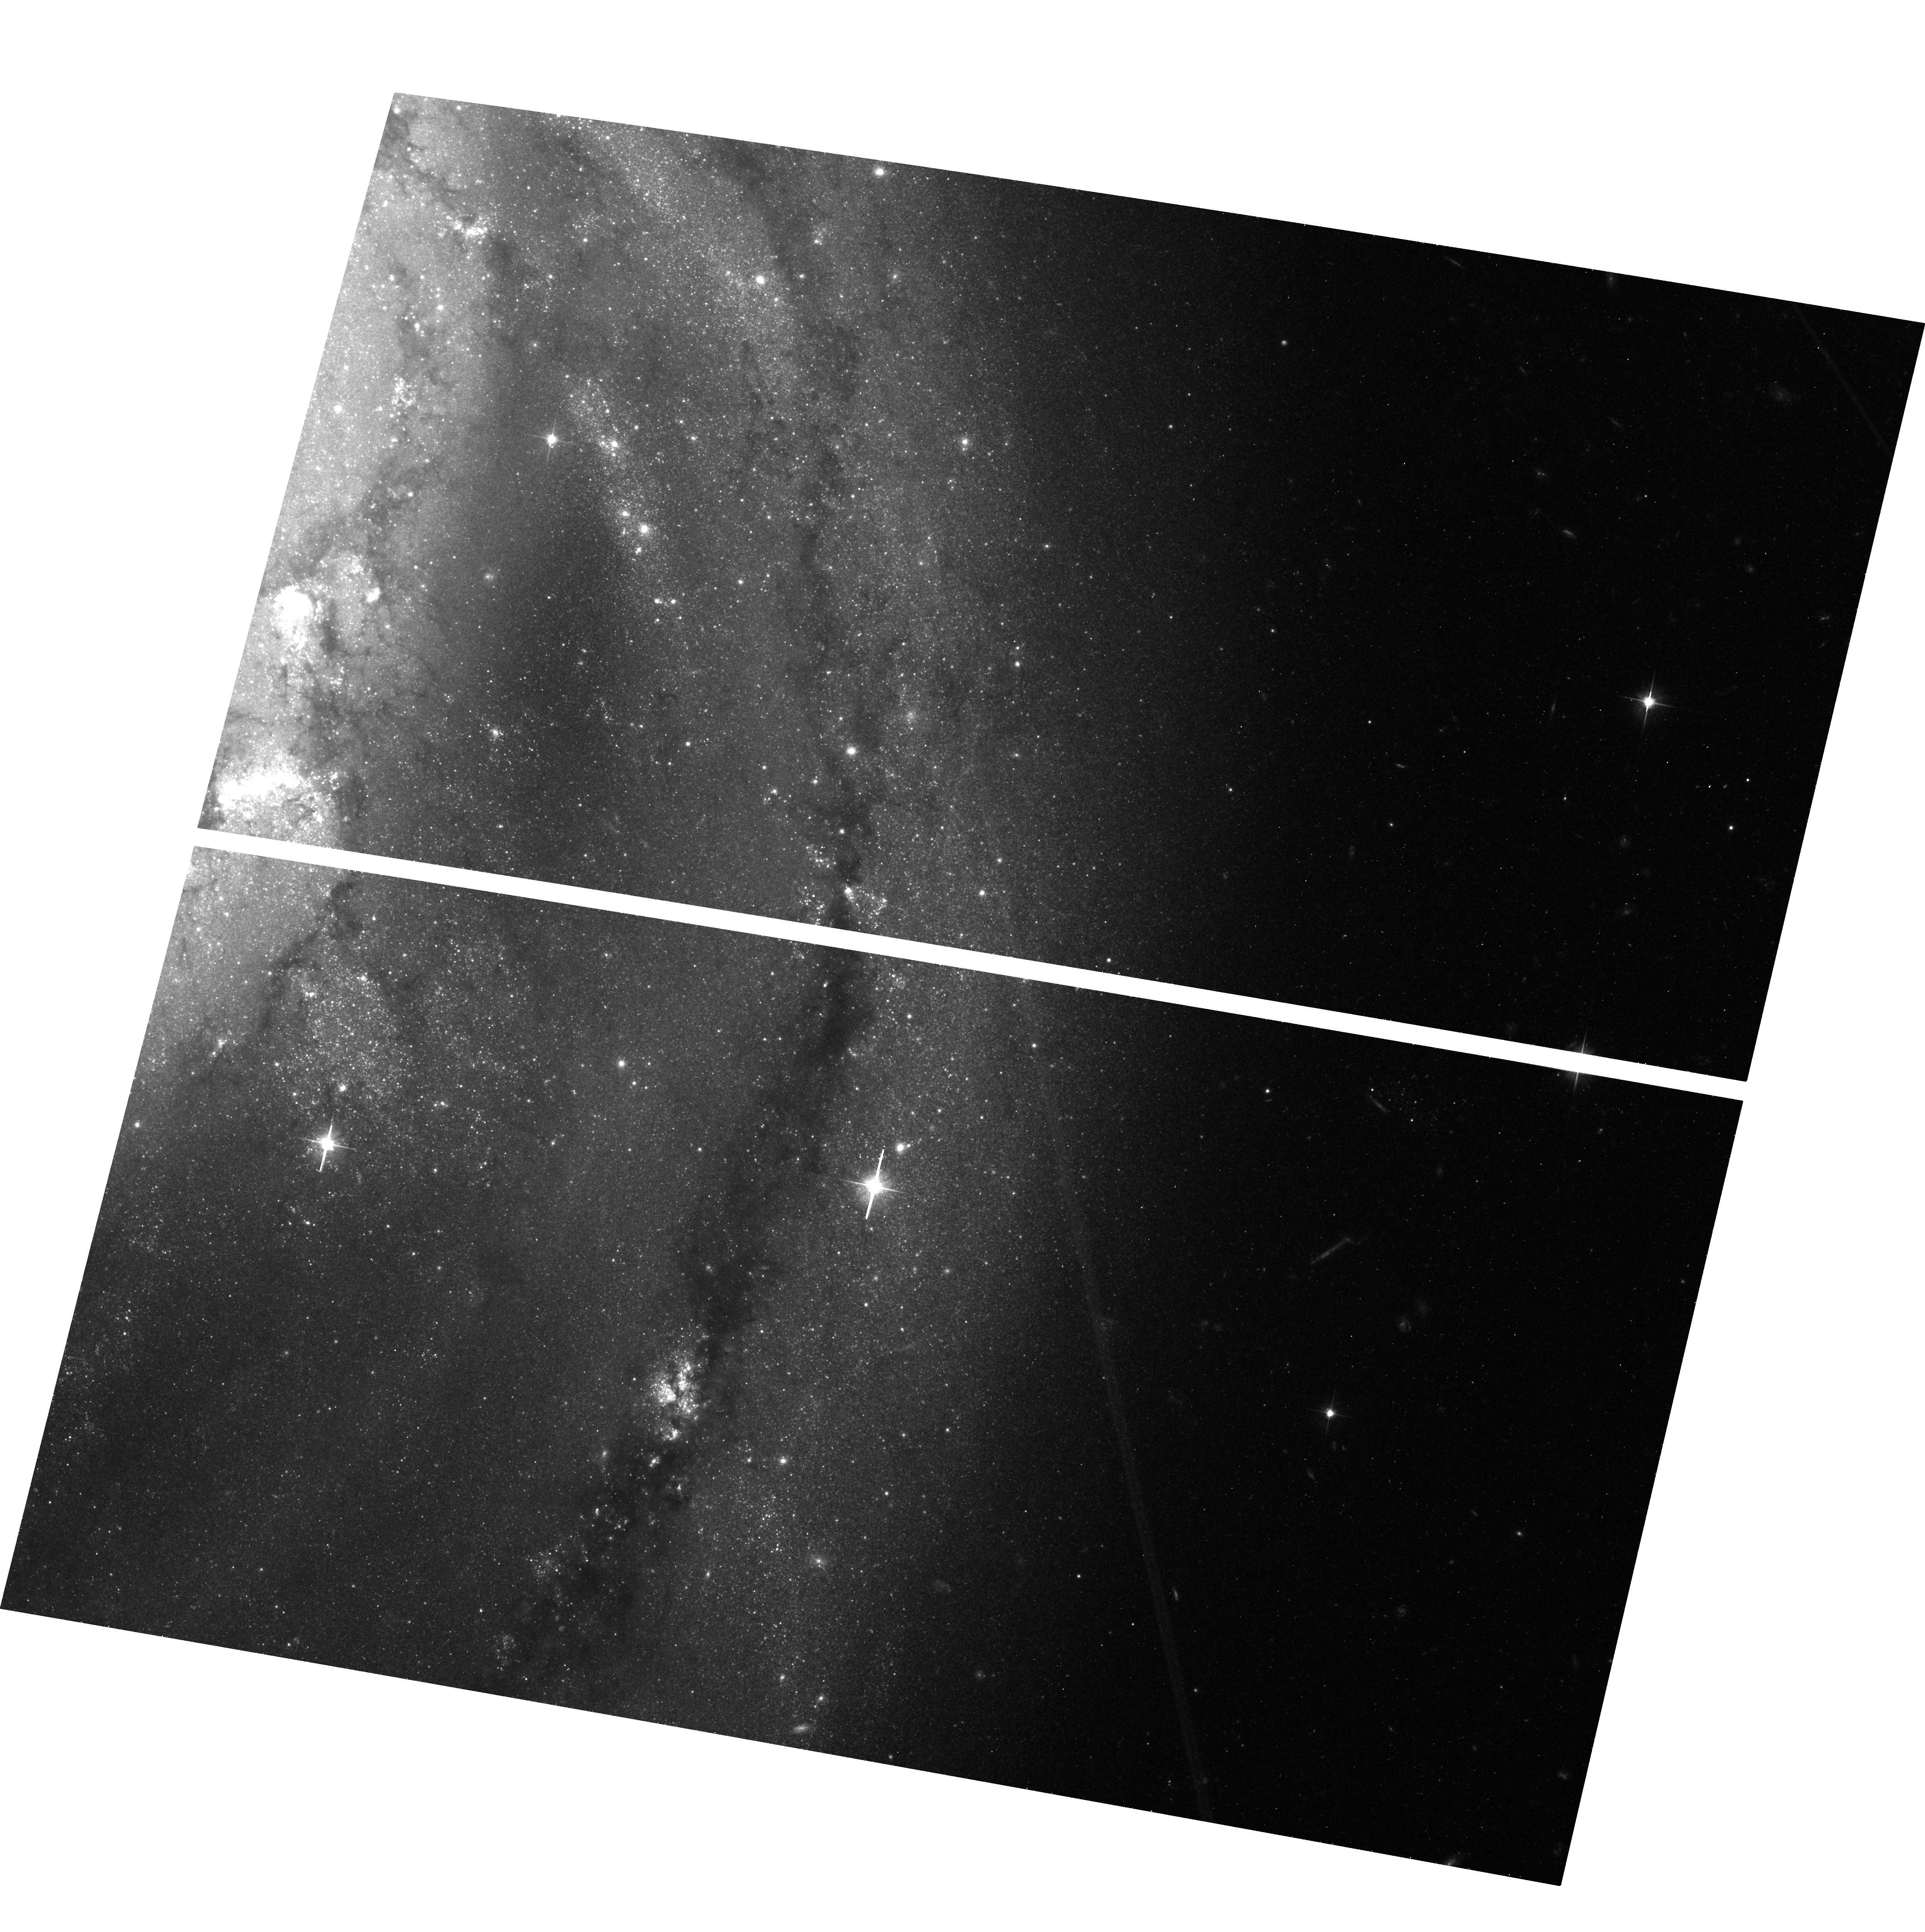
Target: M-51. Instrument: ACS/WFC. Filter: F606W. Exposure: 45 min. Observation ID: hst_13804_06_acs_wfc_f606w_jcmx06

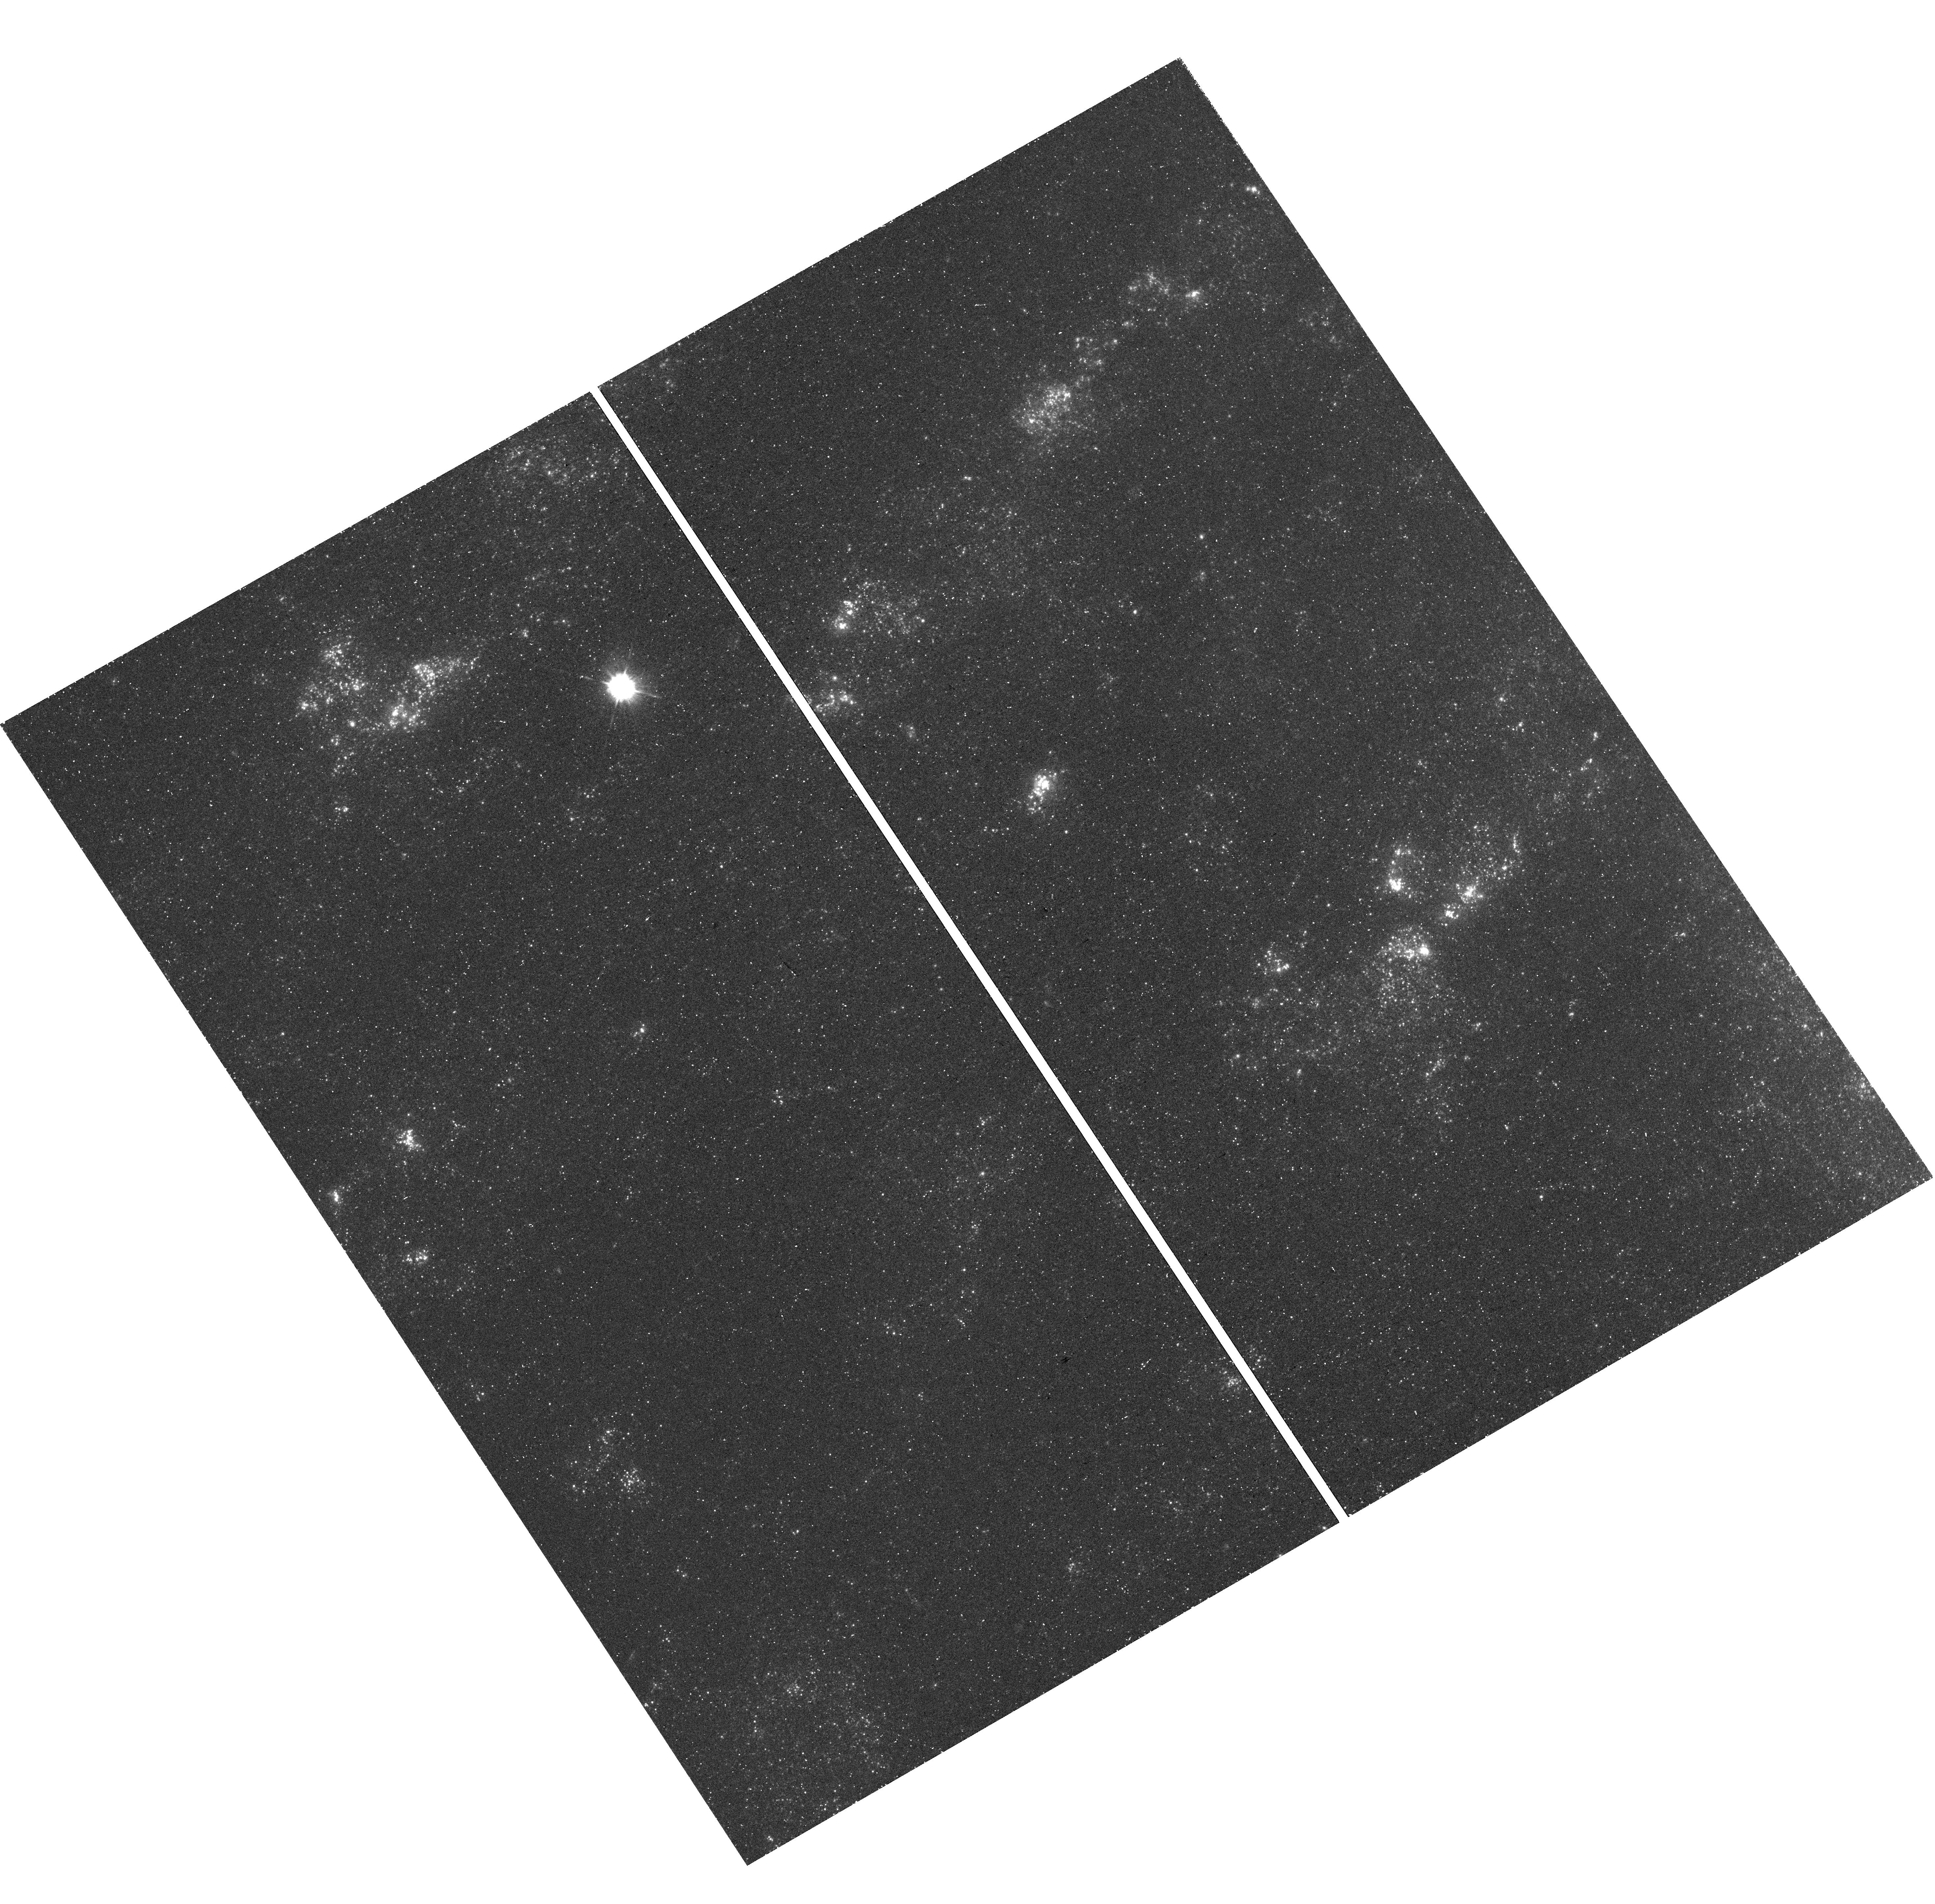
Target: field at RA 24.228°, Dec 15.764°. Instrument: WFC3/UVIS. Filter: F336W. Exposure: 46 min. Observation ID: hst_13804_01_wfc3_uvis_f336w_icmx01

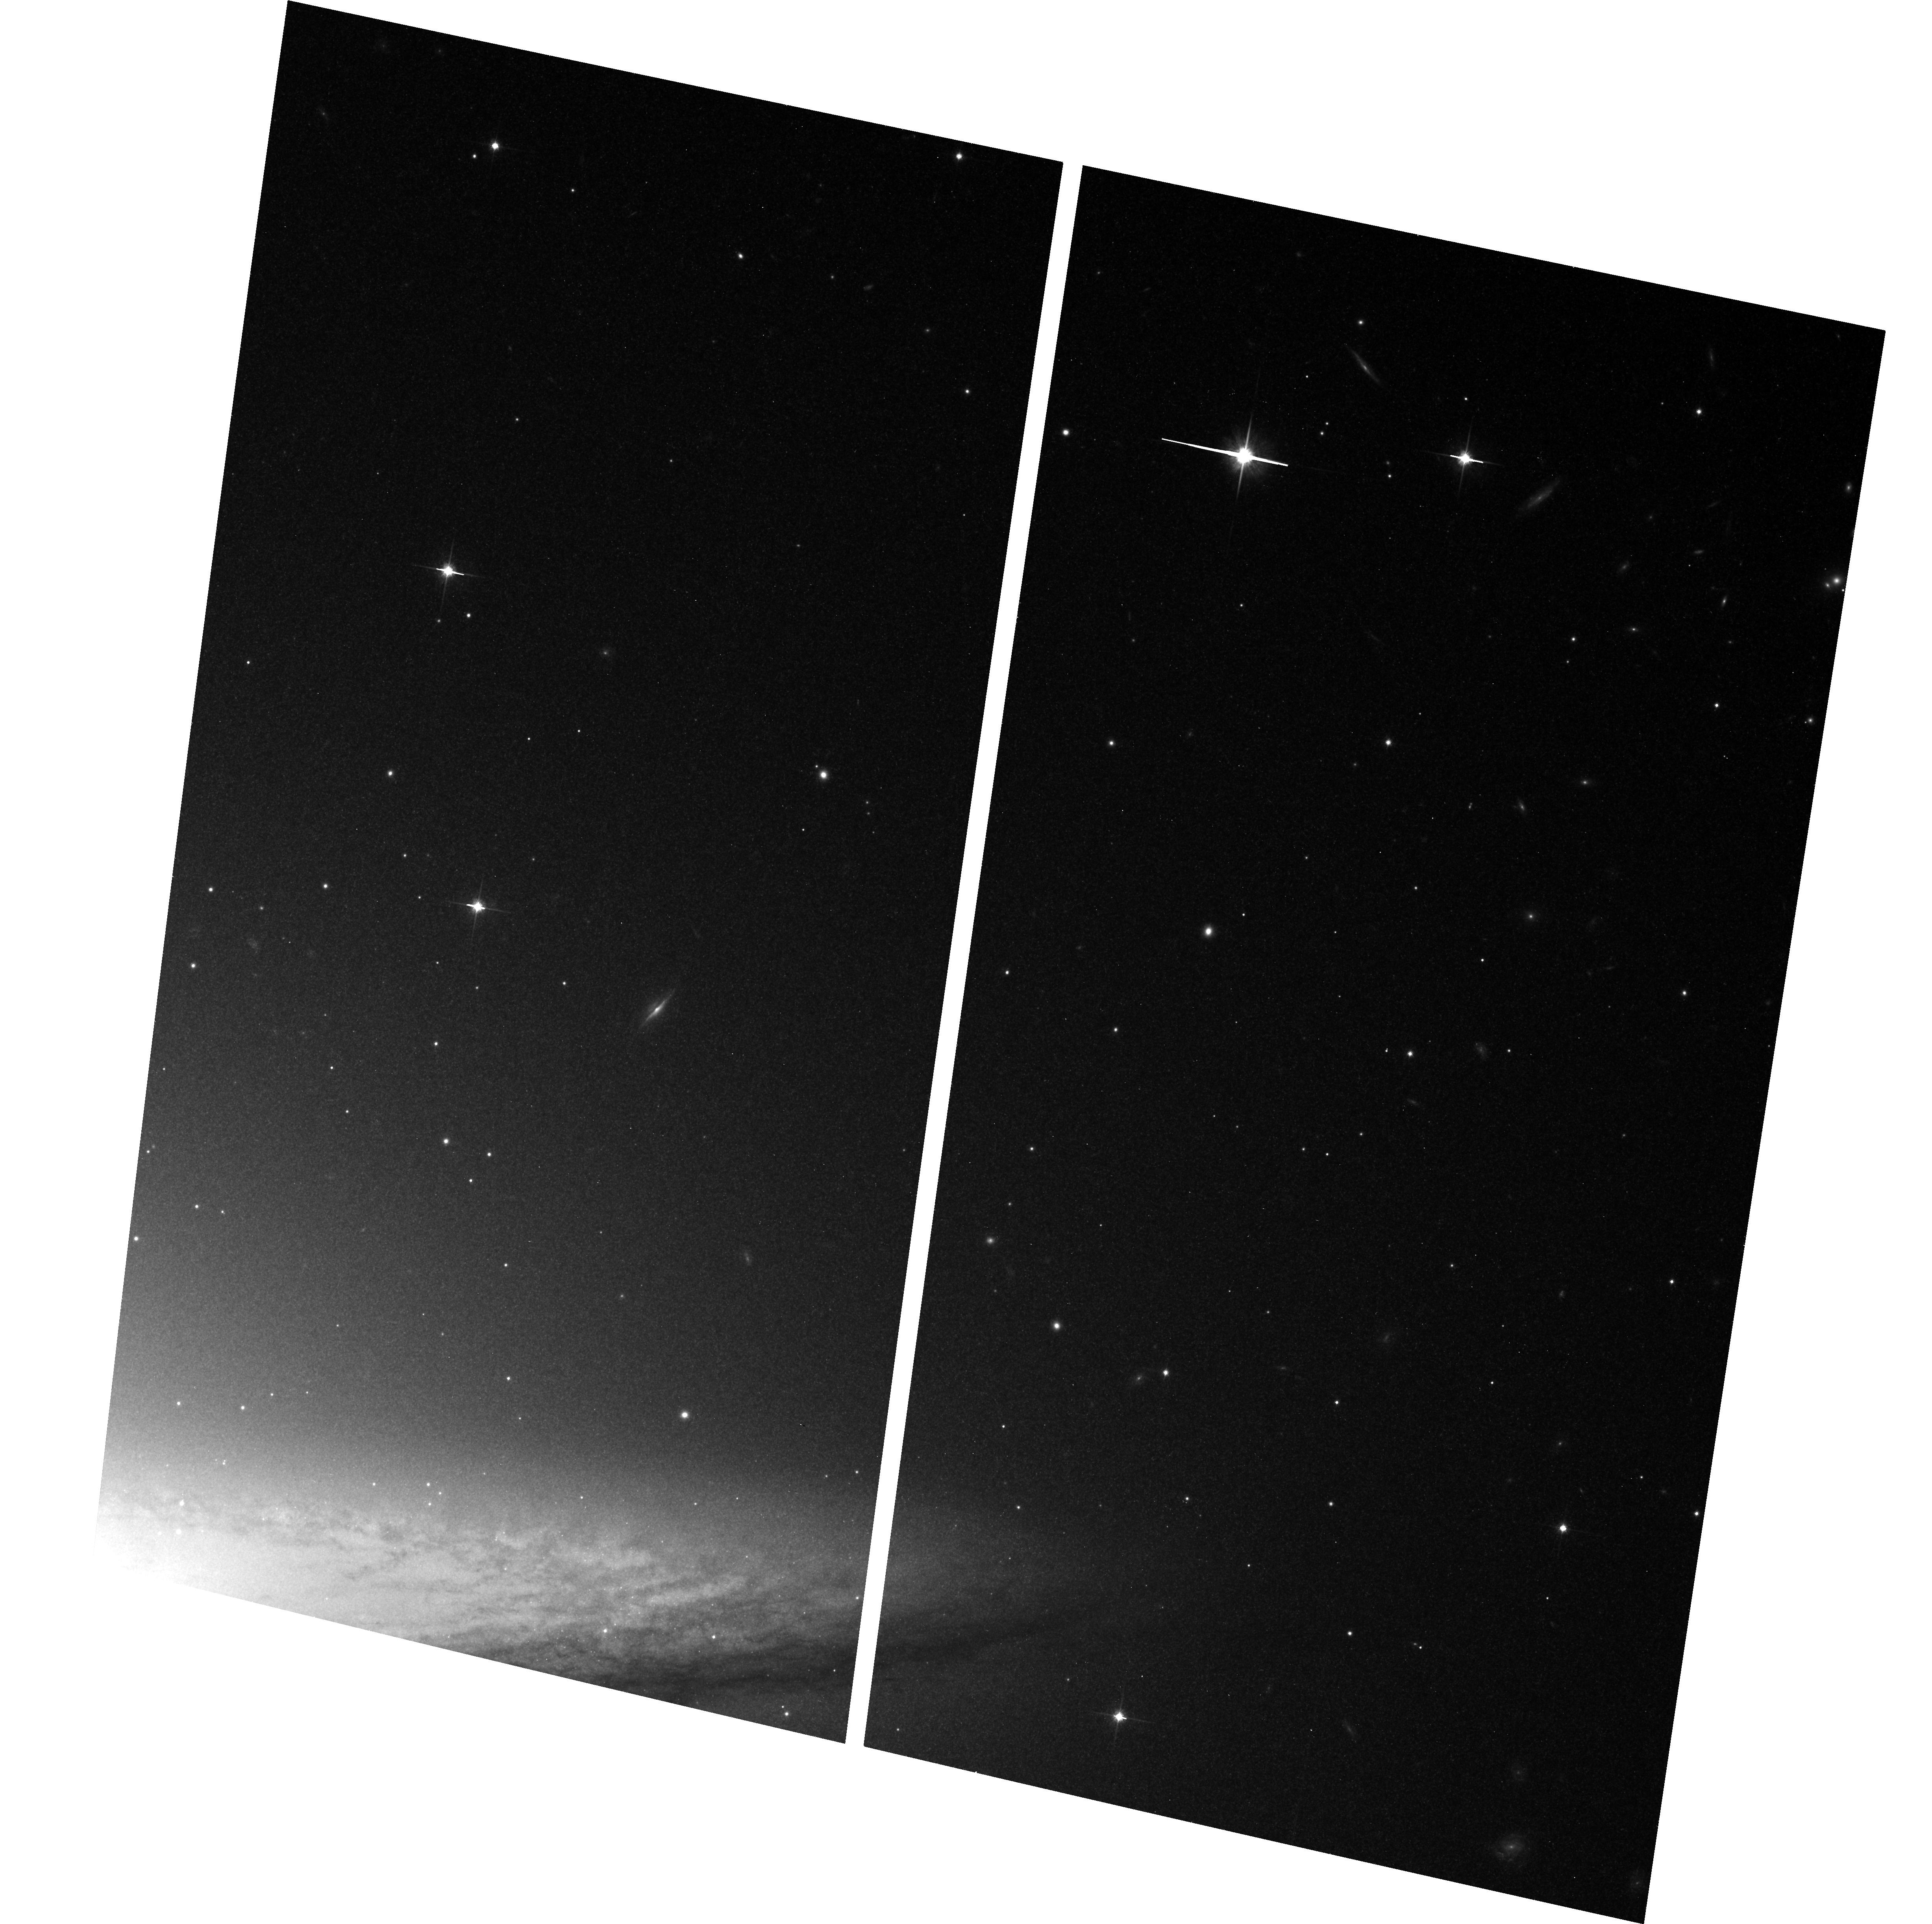
Target: M-104. Instrument: ACS/WFC. Filter: F814W. Exposure: 42 min. Observation ID: hst_13804_04_acs_wfc_f814w_jcmx04

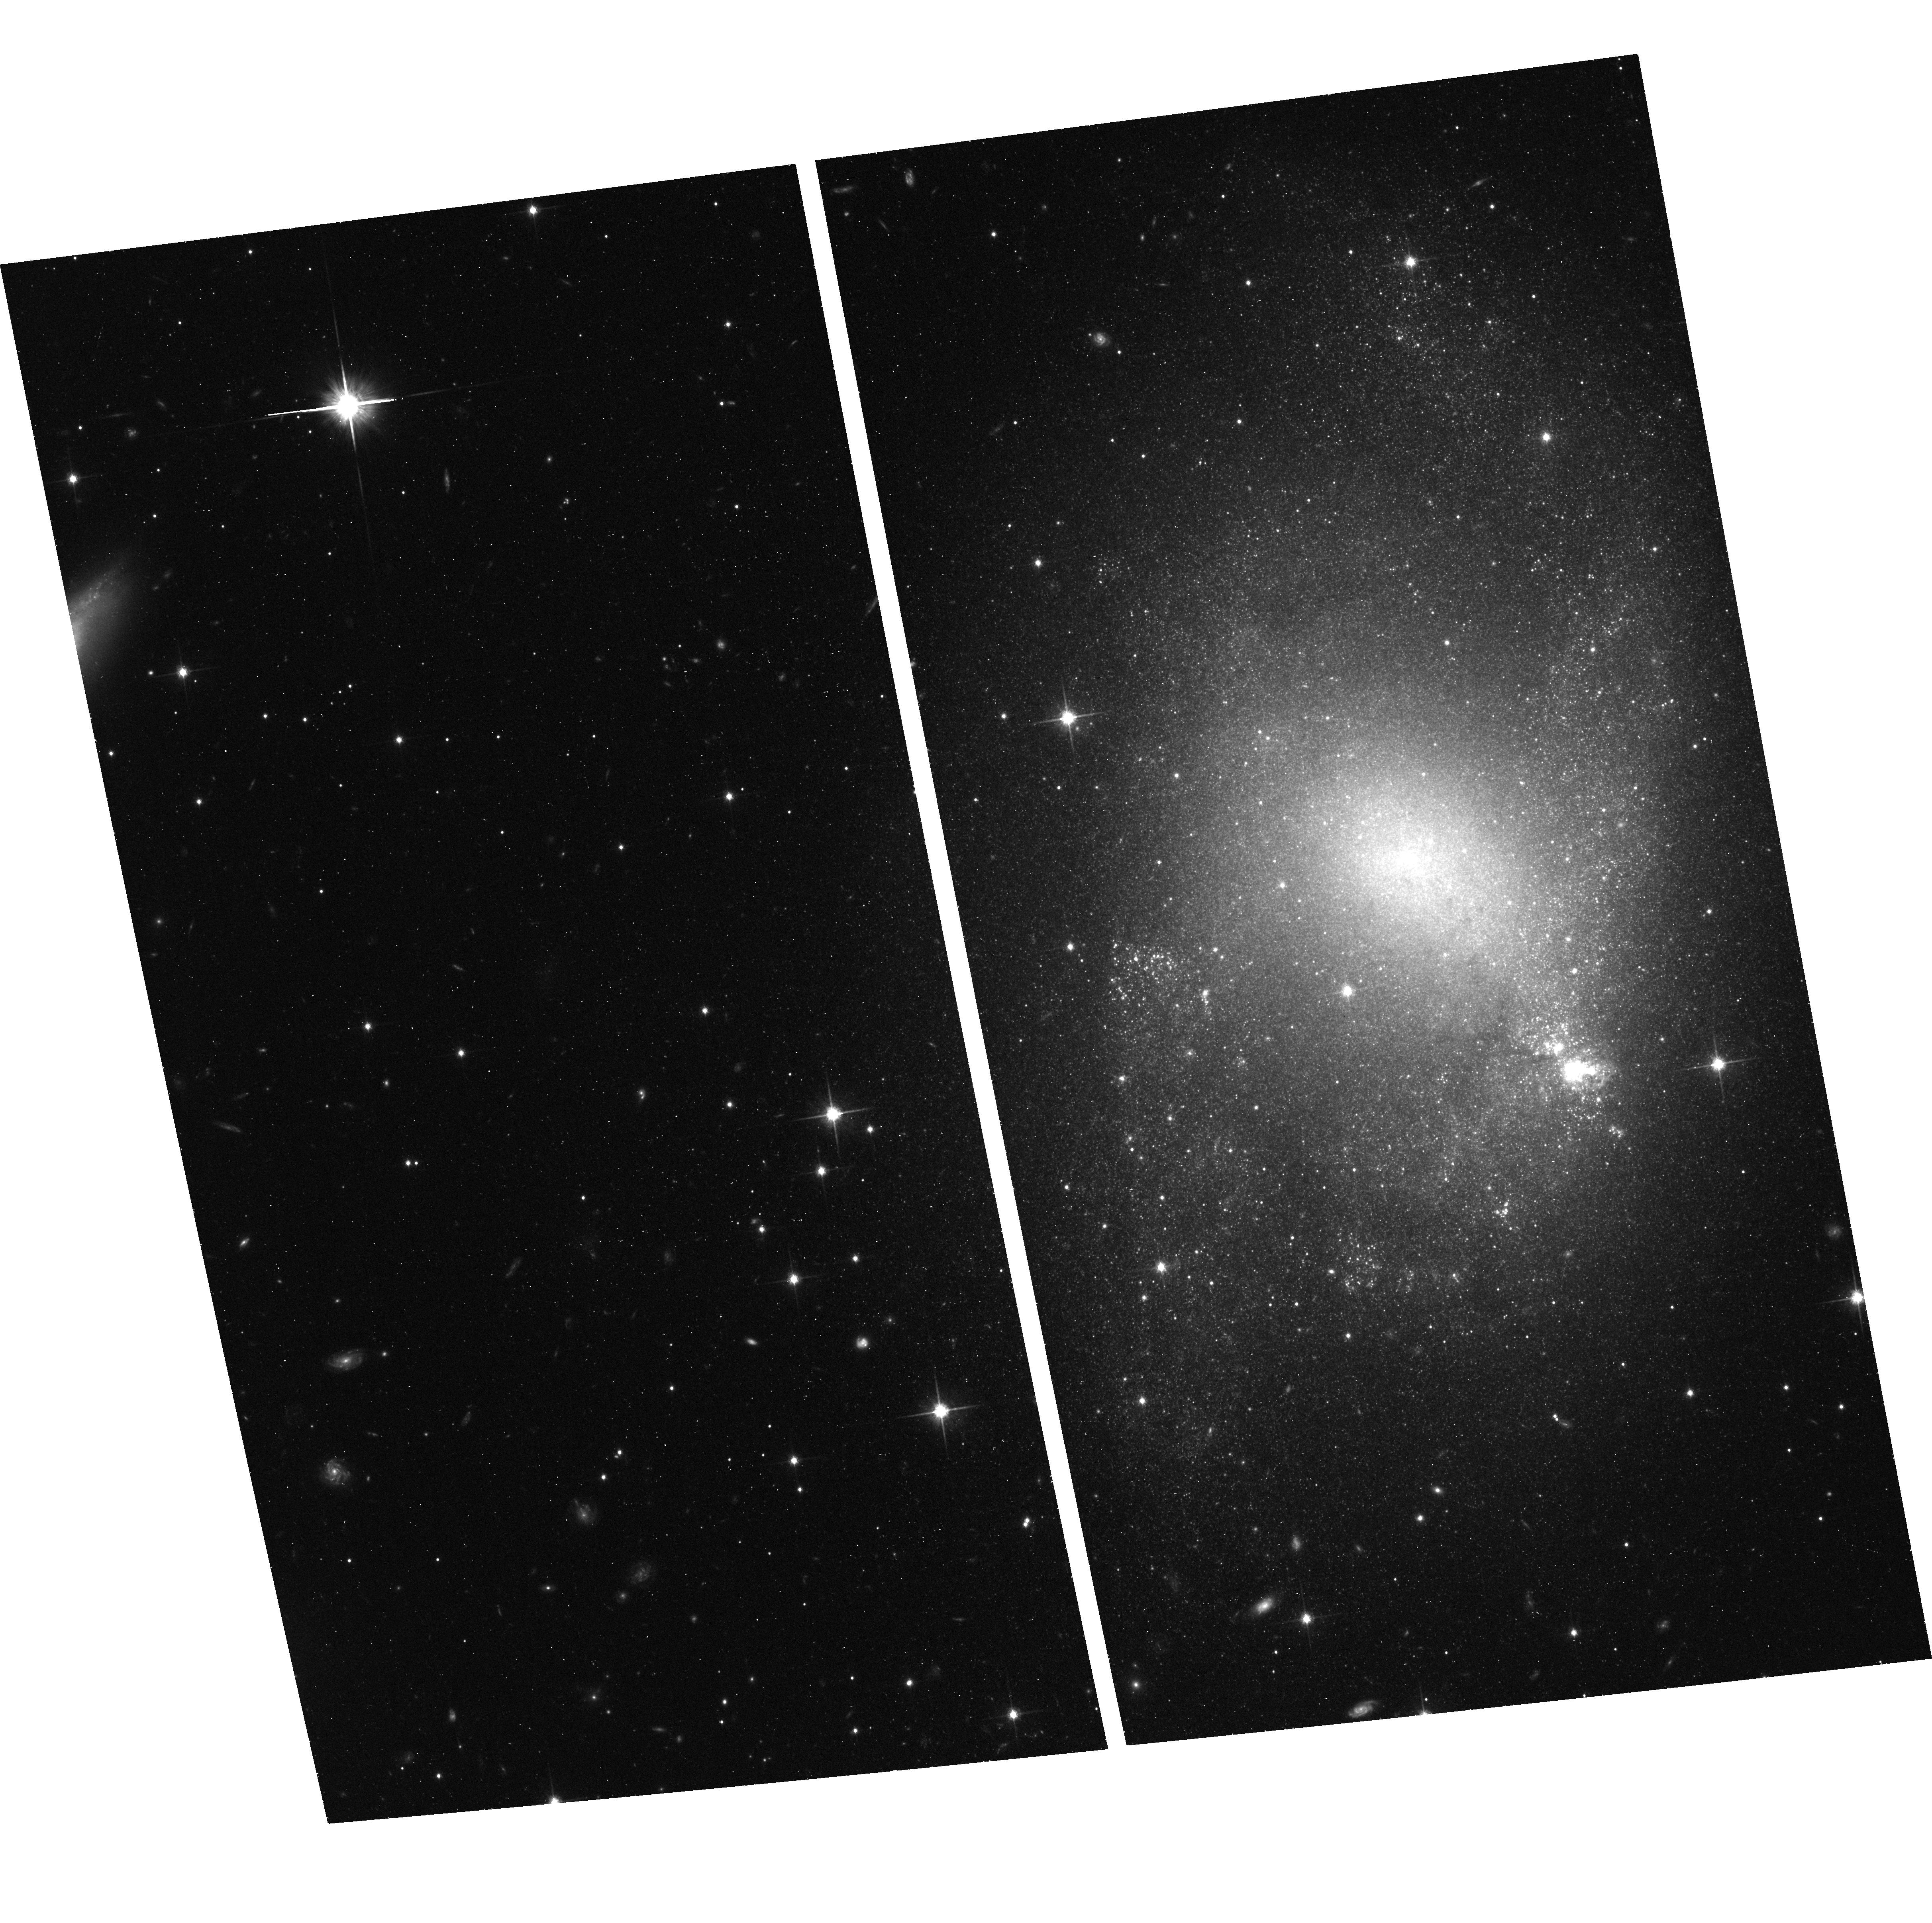
Target: NGC-5398. Instrument: ACS/WFC. Filter: F814W. Exposure: 43 min. Observation ID: hst_13804_07_acs_wfc_f814w_jcmx07

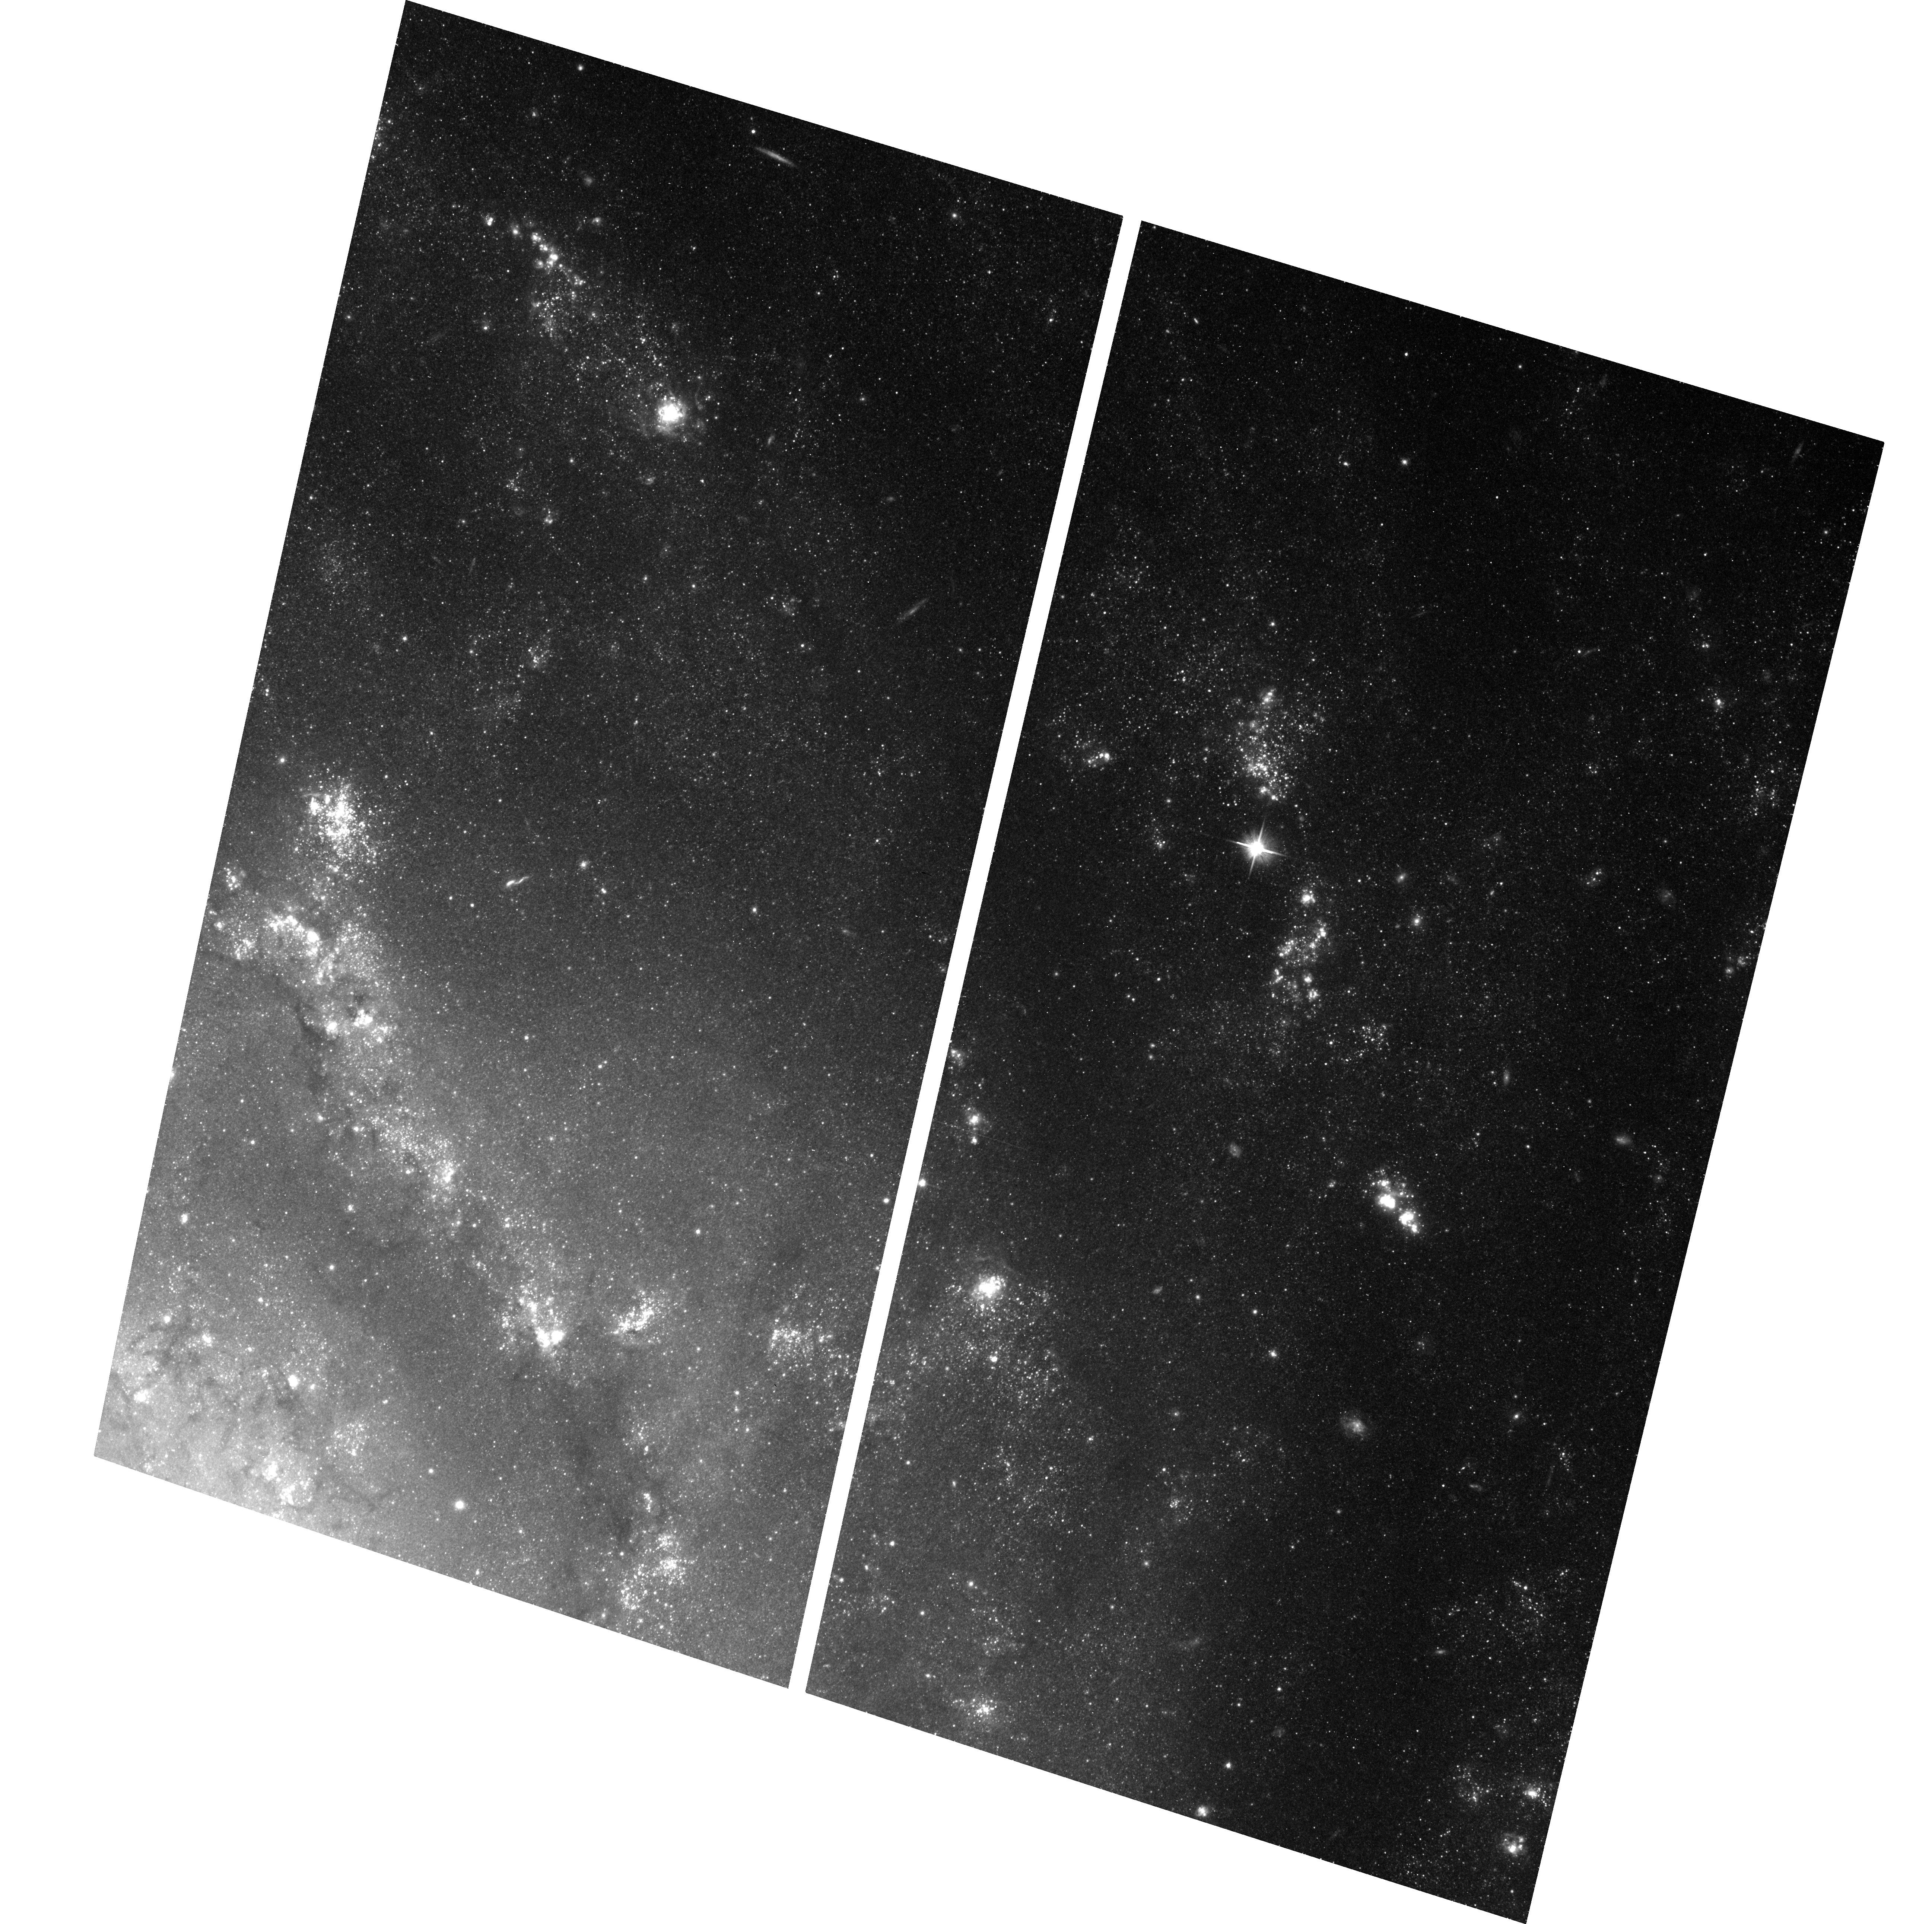
Target: M-74. Instrument: ACS/WFC. Filter: F606W. Exposure: 43 min. Observation ID: hst_13804_01_acs_wfc_f606w_jcmx01

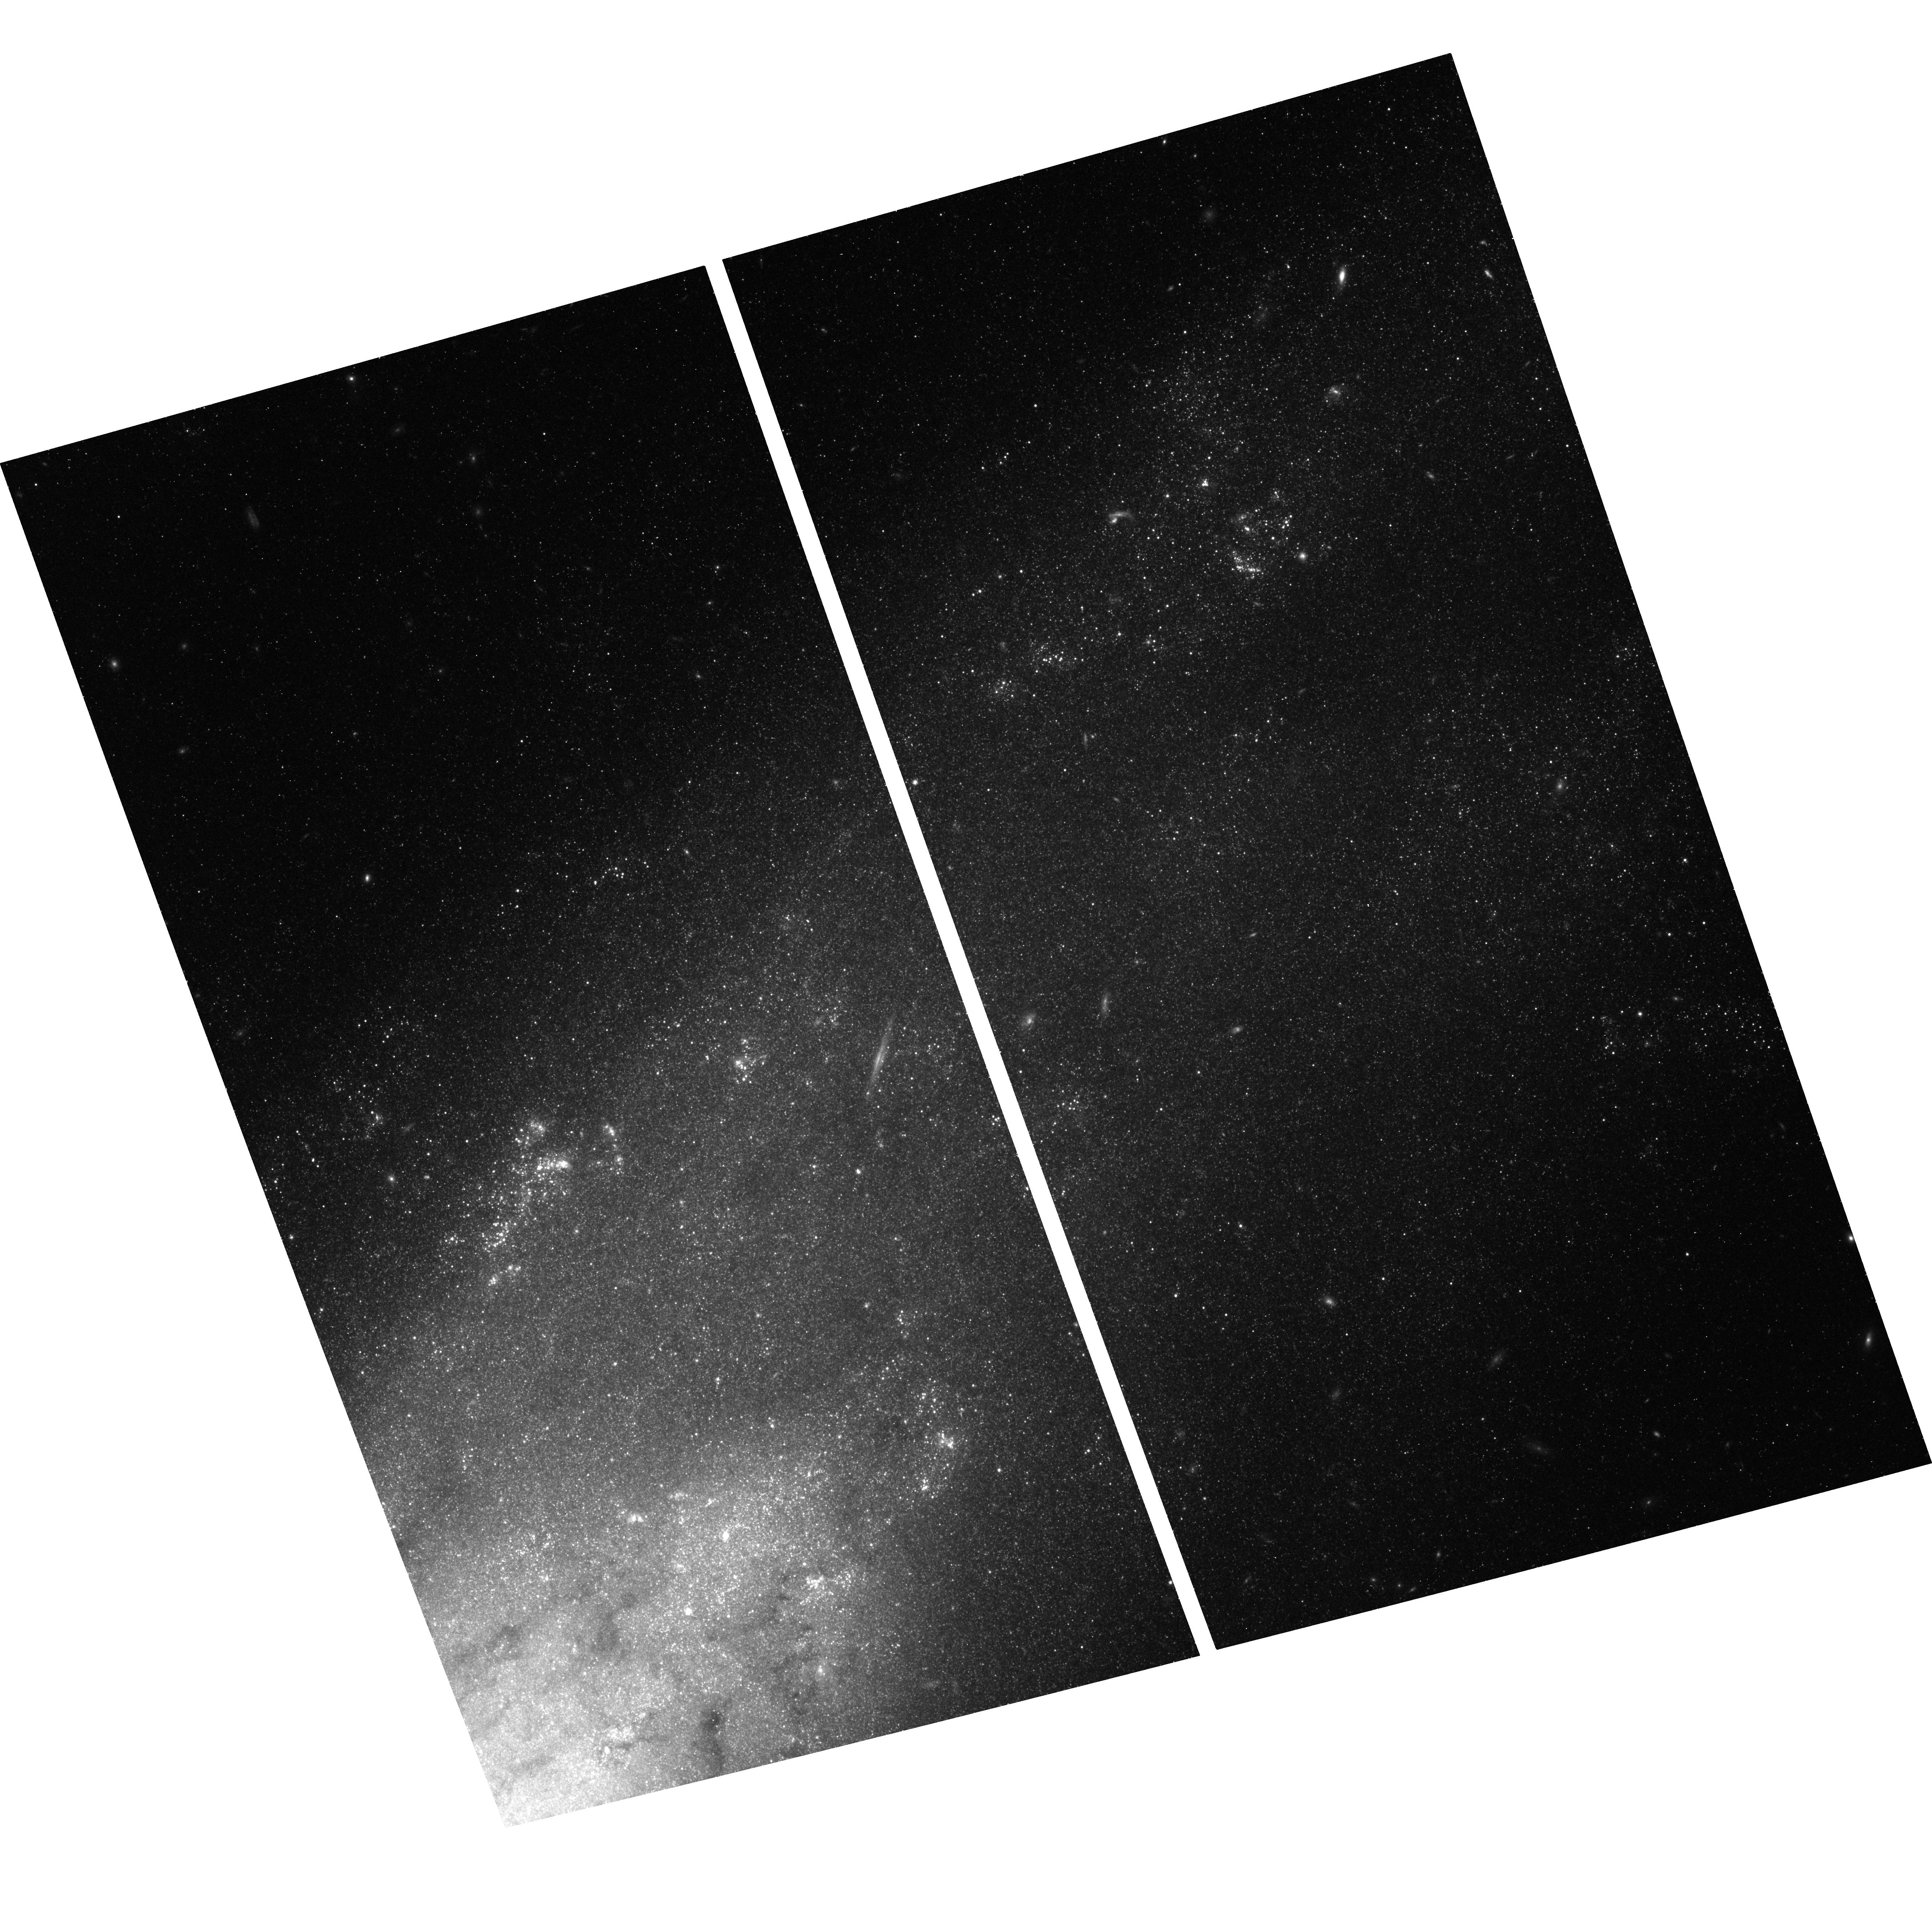
Target: NGC-4559. Instrument: ACS/WFC. Filter: F814W. Exposure: 44 min. Observation ID: hst_13804_03_acs_wfc_f814w_jcmx03

Important Nearby Galaxies without Accurate Distances (PI: McQuinn, Kristen B W)

The Spitzer Infrared Nearby Galaxies Survey (SINGS) and its offspring programs (e.g., THINGS, HERACLES, KINGFISH) have resulted in a fundamental change in our view of star formation and the ISM in galaxies, and together they represent the most complete multi-wavelength data set yet assembled for a large sample of nearby galaxies. These great investments of observing time have been dedicated to the goal of understanding the interstellar medium, the star formation process, and, more generally, galactic evolution at the present epoch. Nearby galaxies provide the basis for which we interpret the distant universe, and the SINGS sample represents the best studied nearby galaxies. Accurate distances are fundamental to interpreting observations of galaxies. Surprisingly, many of the SINGS spiral galaxies have numerous distance estimates resulting in confusion. We can rectify this situation for 8 of the SINGS spiral galaxies within 10 Mpc at a very low cost through measurements of the tip of the red giant branch. The proposed observations will provide an accuracy of better than 0.1 in distance modulus. Our sample includes such well known galaxies as M51 (the Whirlpool), M63 (the Sunflower), M104 (the Sombrero), and M74 (the archetypal grand design spiral). We are also proposing coordinated parallel WFC3 UV observations of the central regions of the galaxies, rich with high-mass UV-bright stars. As a secondary science goal we will compare the resolved UV stellar populations with integrated UV emission measurements used in calibrating star formation rates. Our observations will complement the growing HST UV atlas of high resolution images of nearby galaxies.